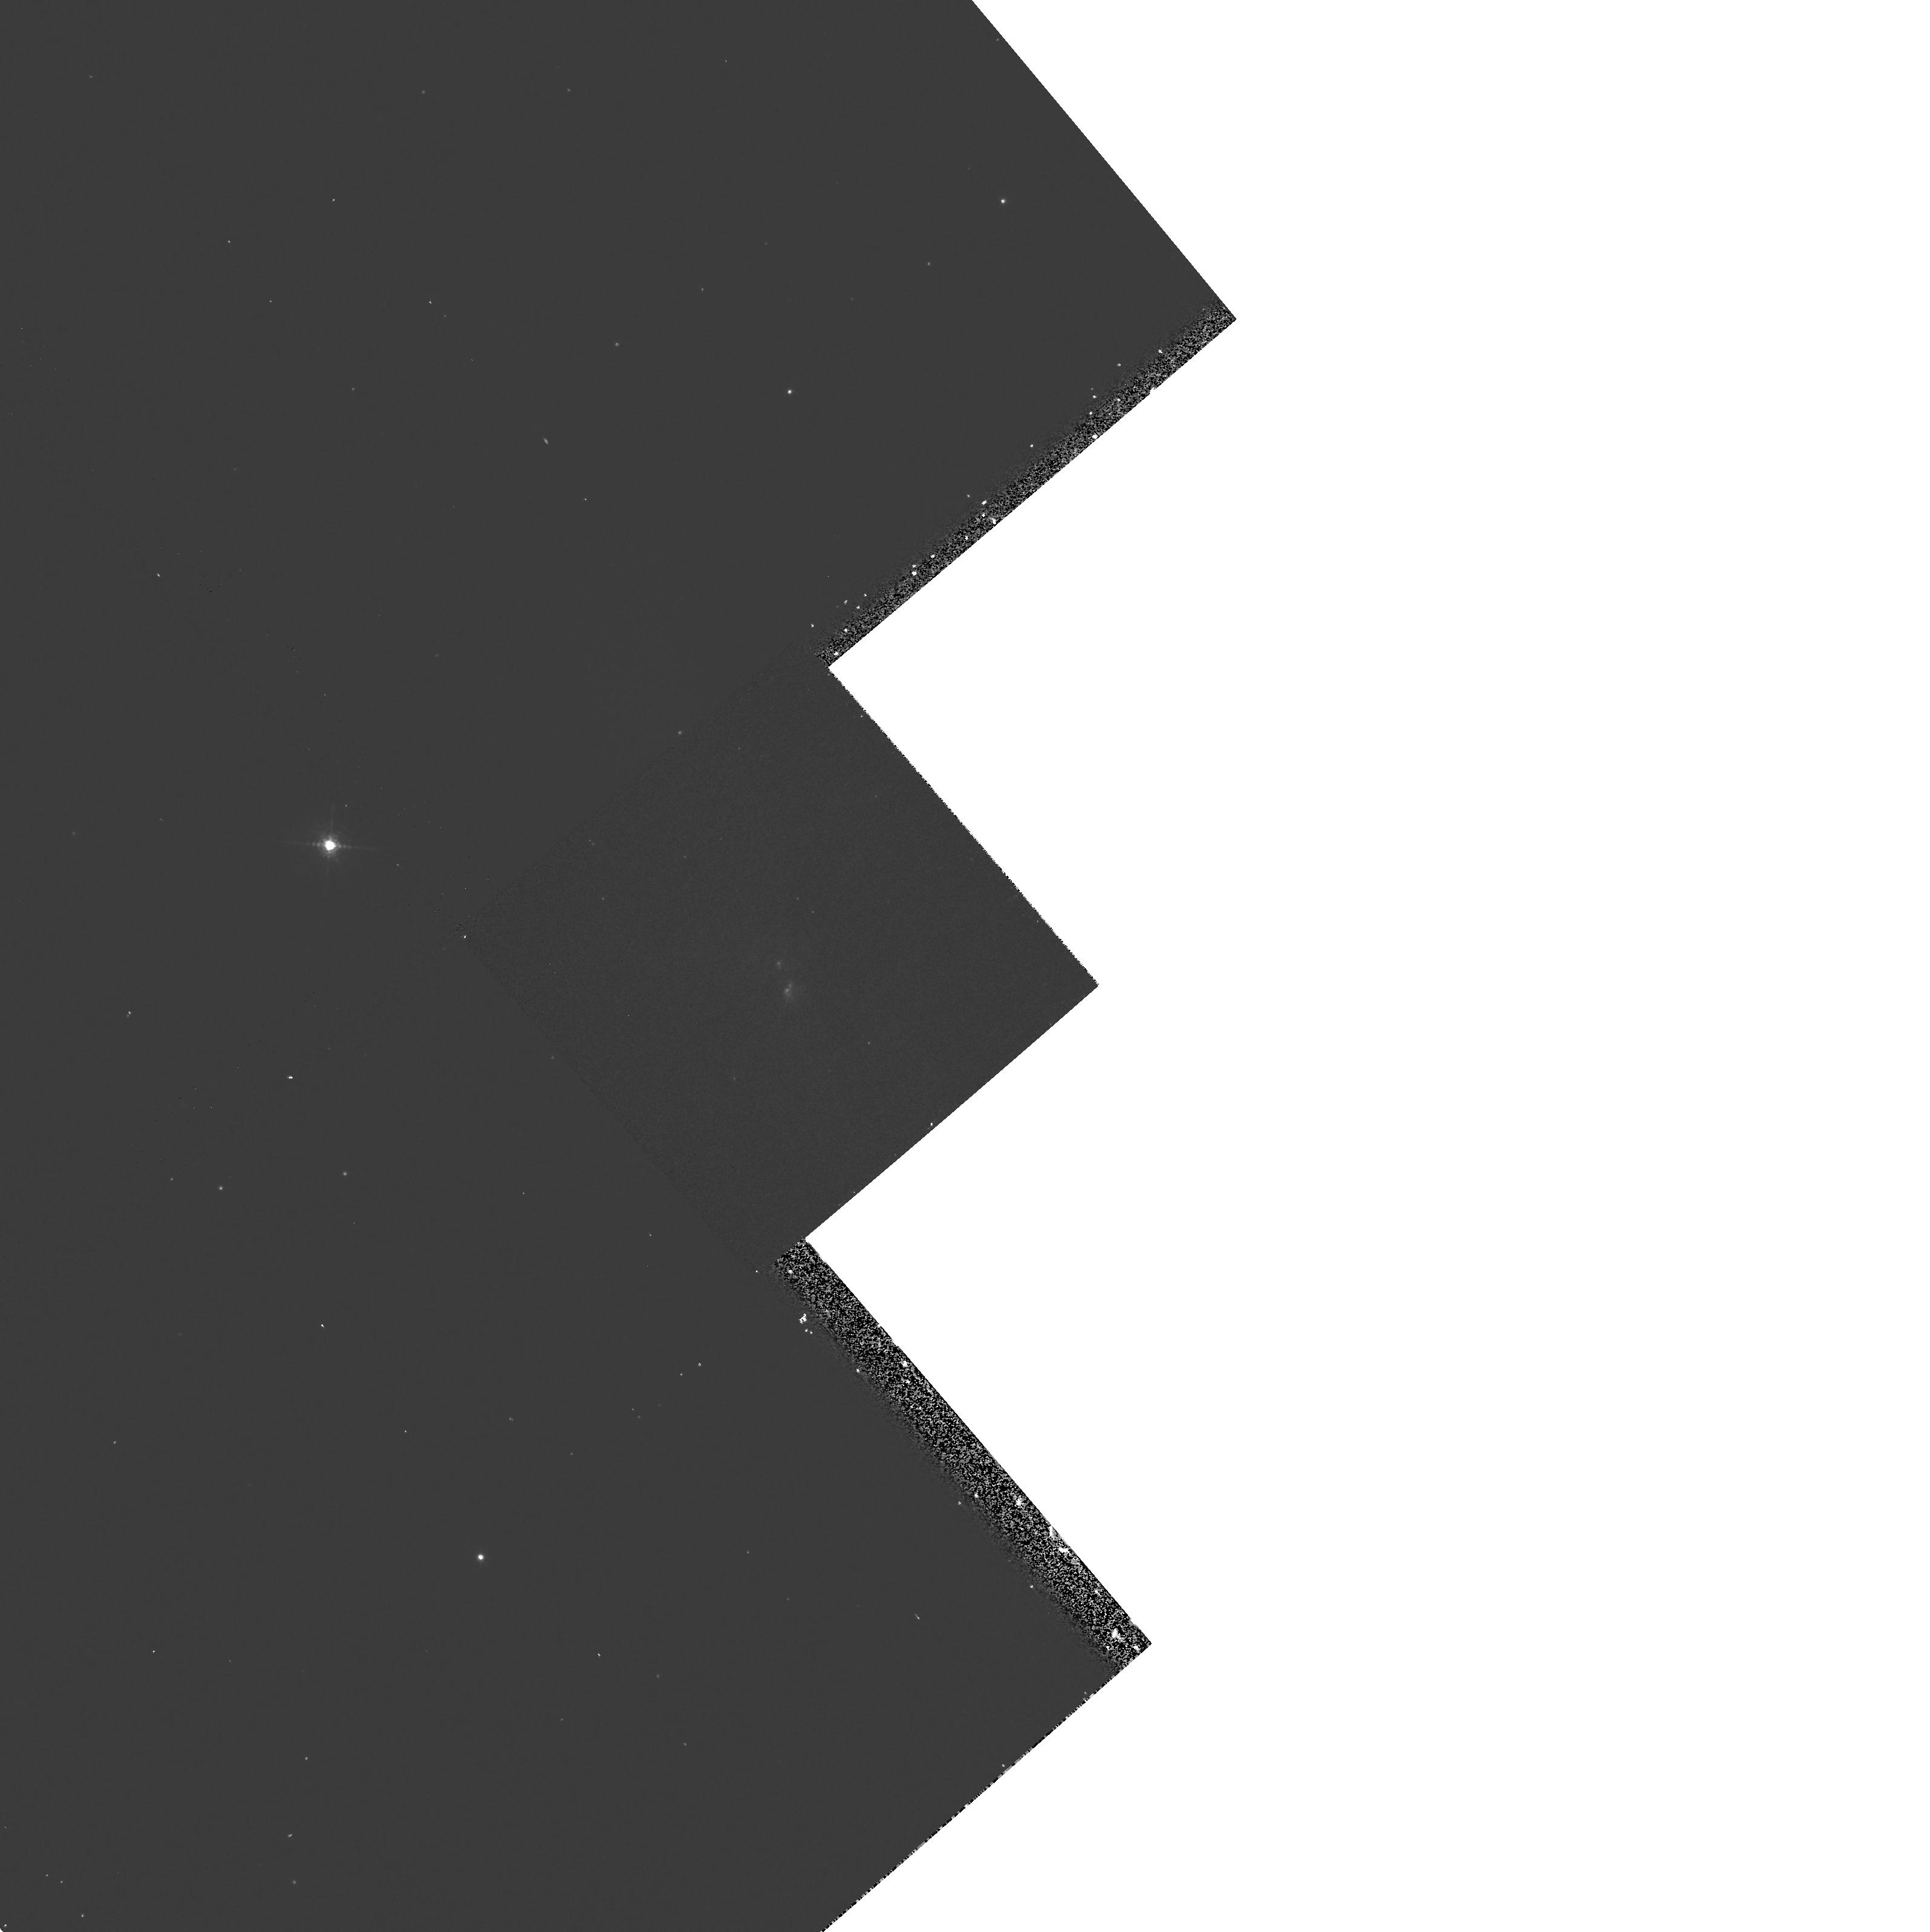
Target: NGC6240
Instrument: WFPC2/PC
Filter: F658N
Exposure: 13 min
Observation ID: hst_6430_01_wfpc2_pc_f658n_u4ge01

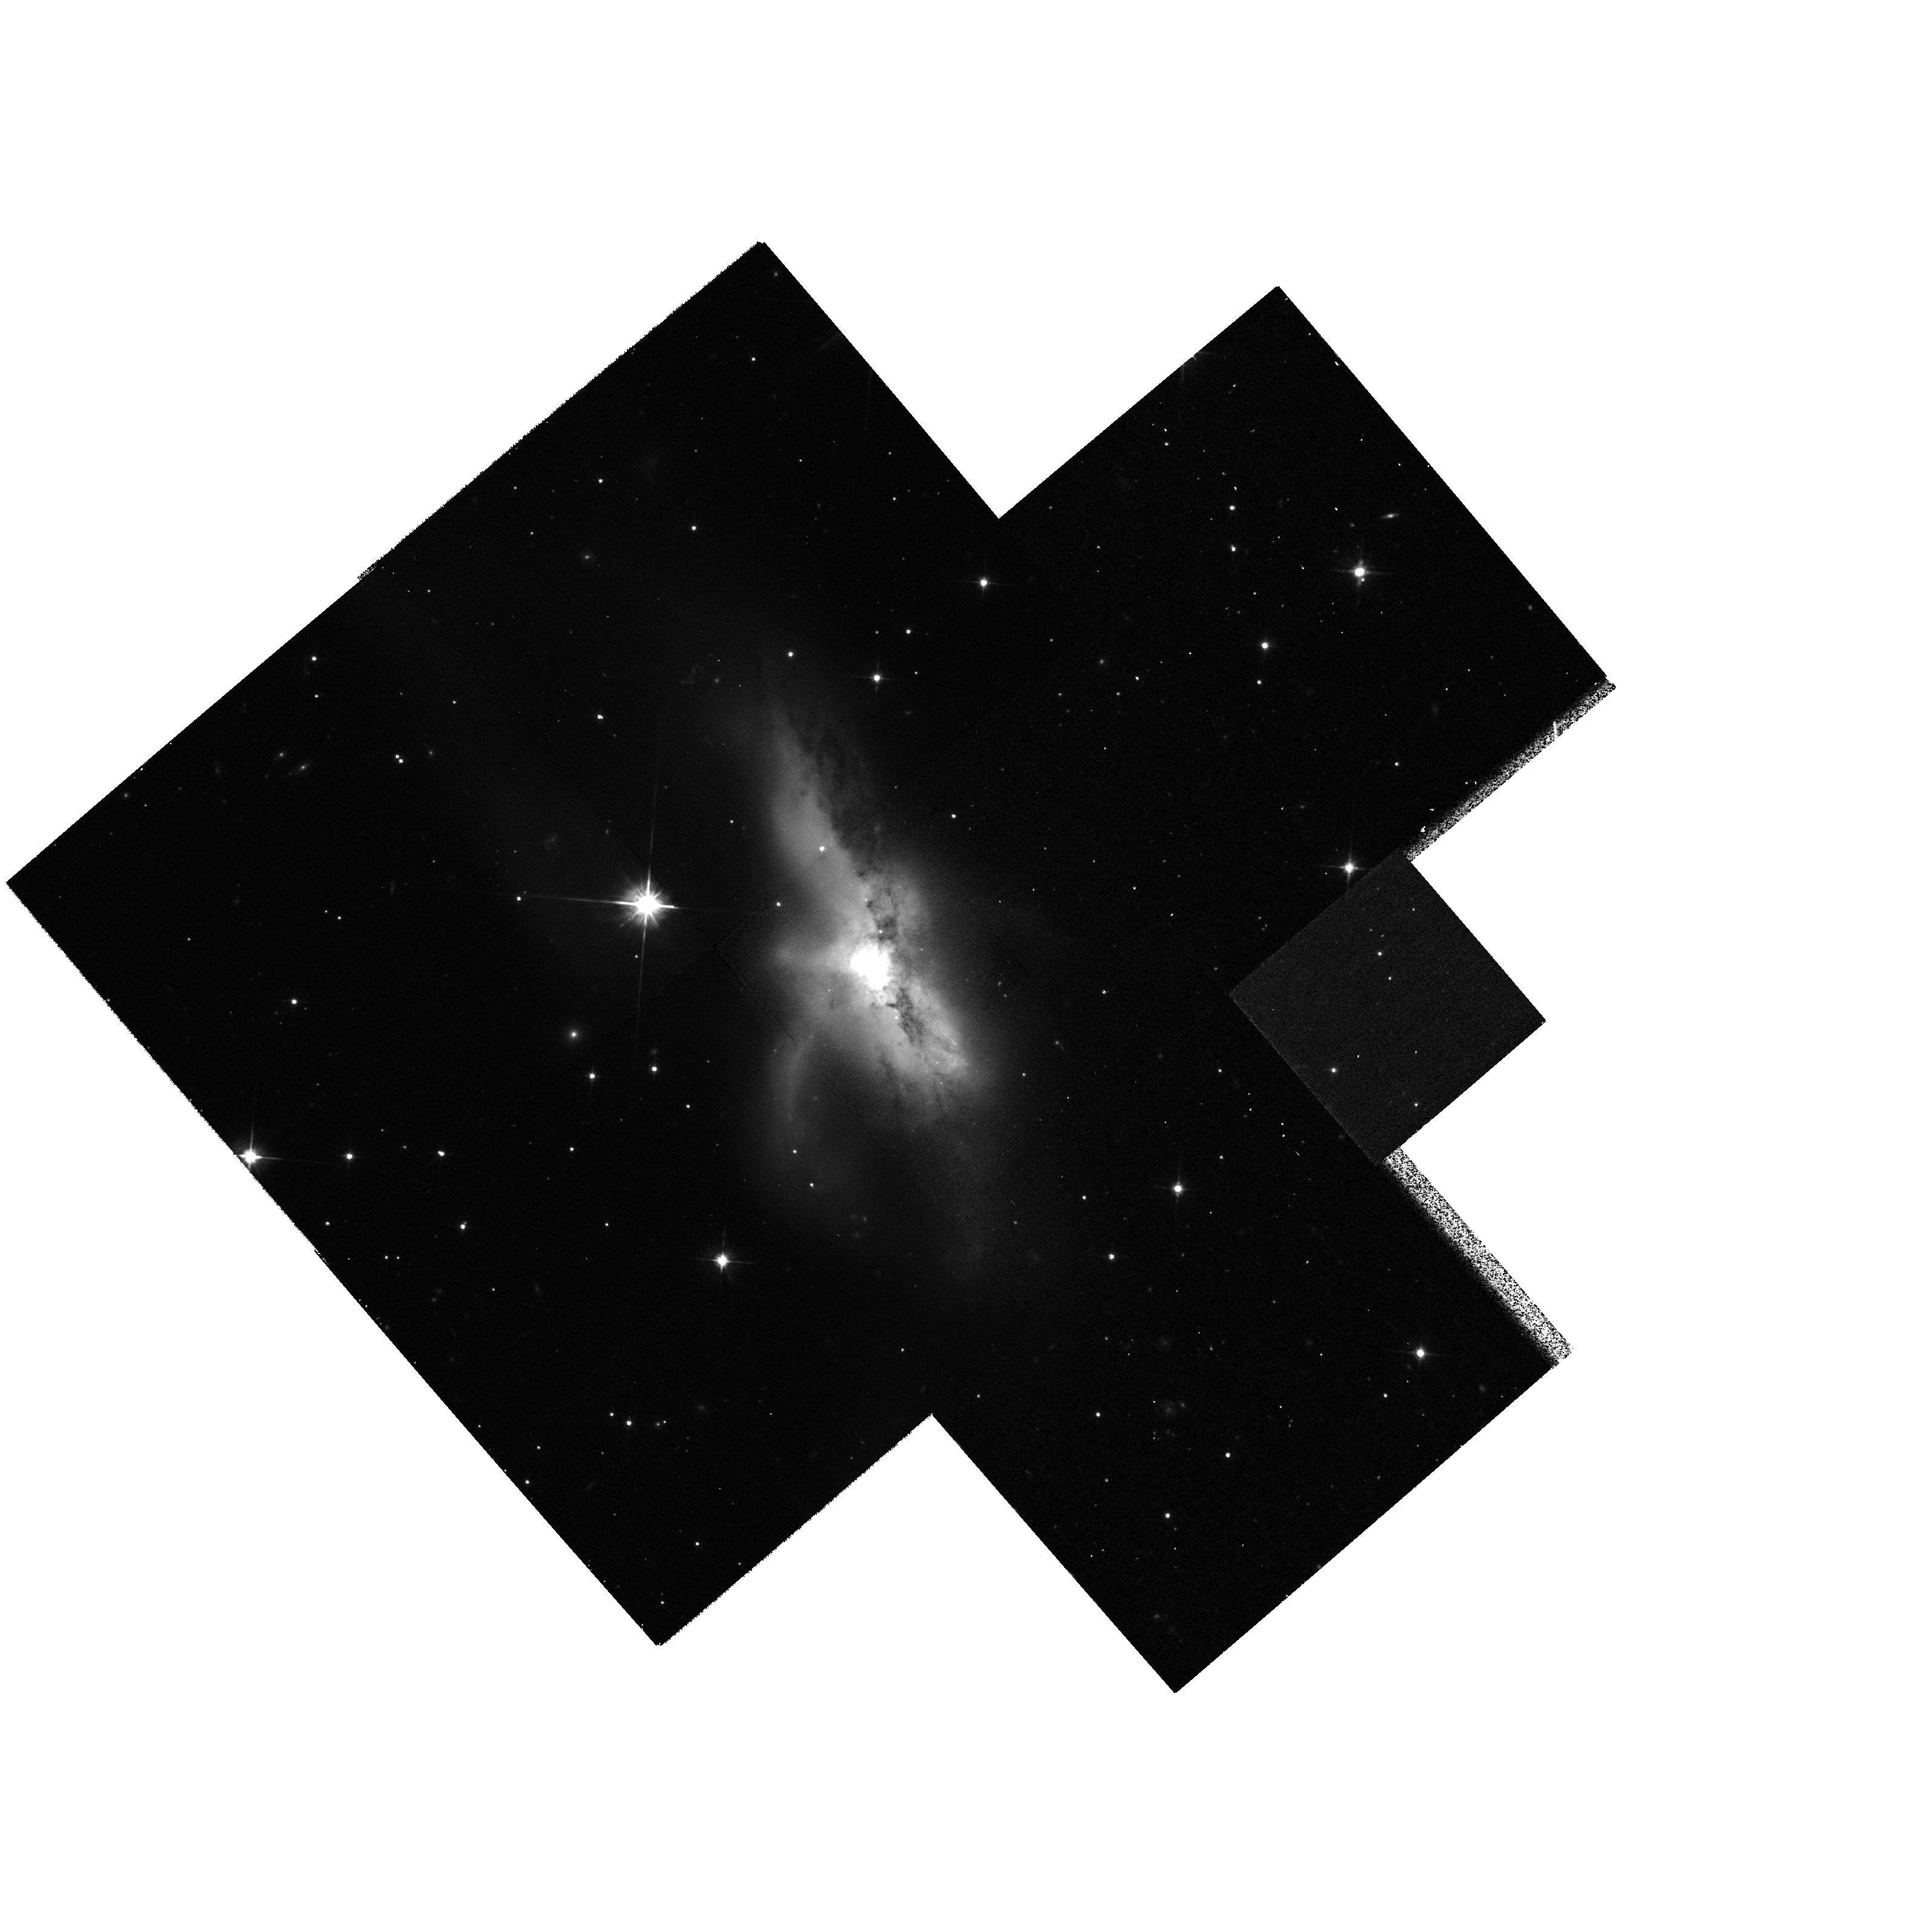
Target: NGC6240
Instrument: WFPC2/PC
Filter: F814W
Exposure: 27 min
Observation ID: hst_6430_01_wfpc2_pc_f814w_u4ge01

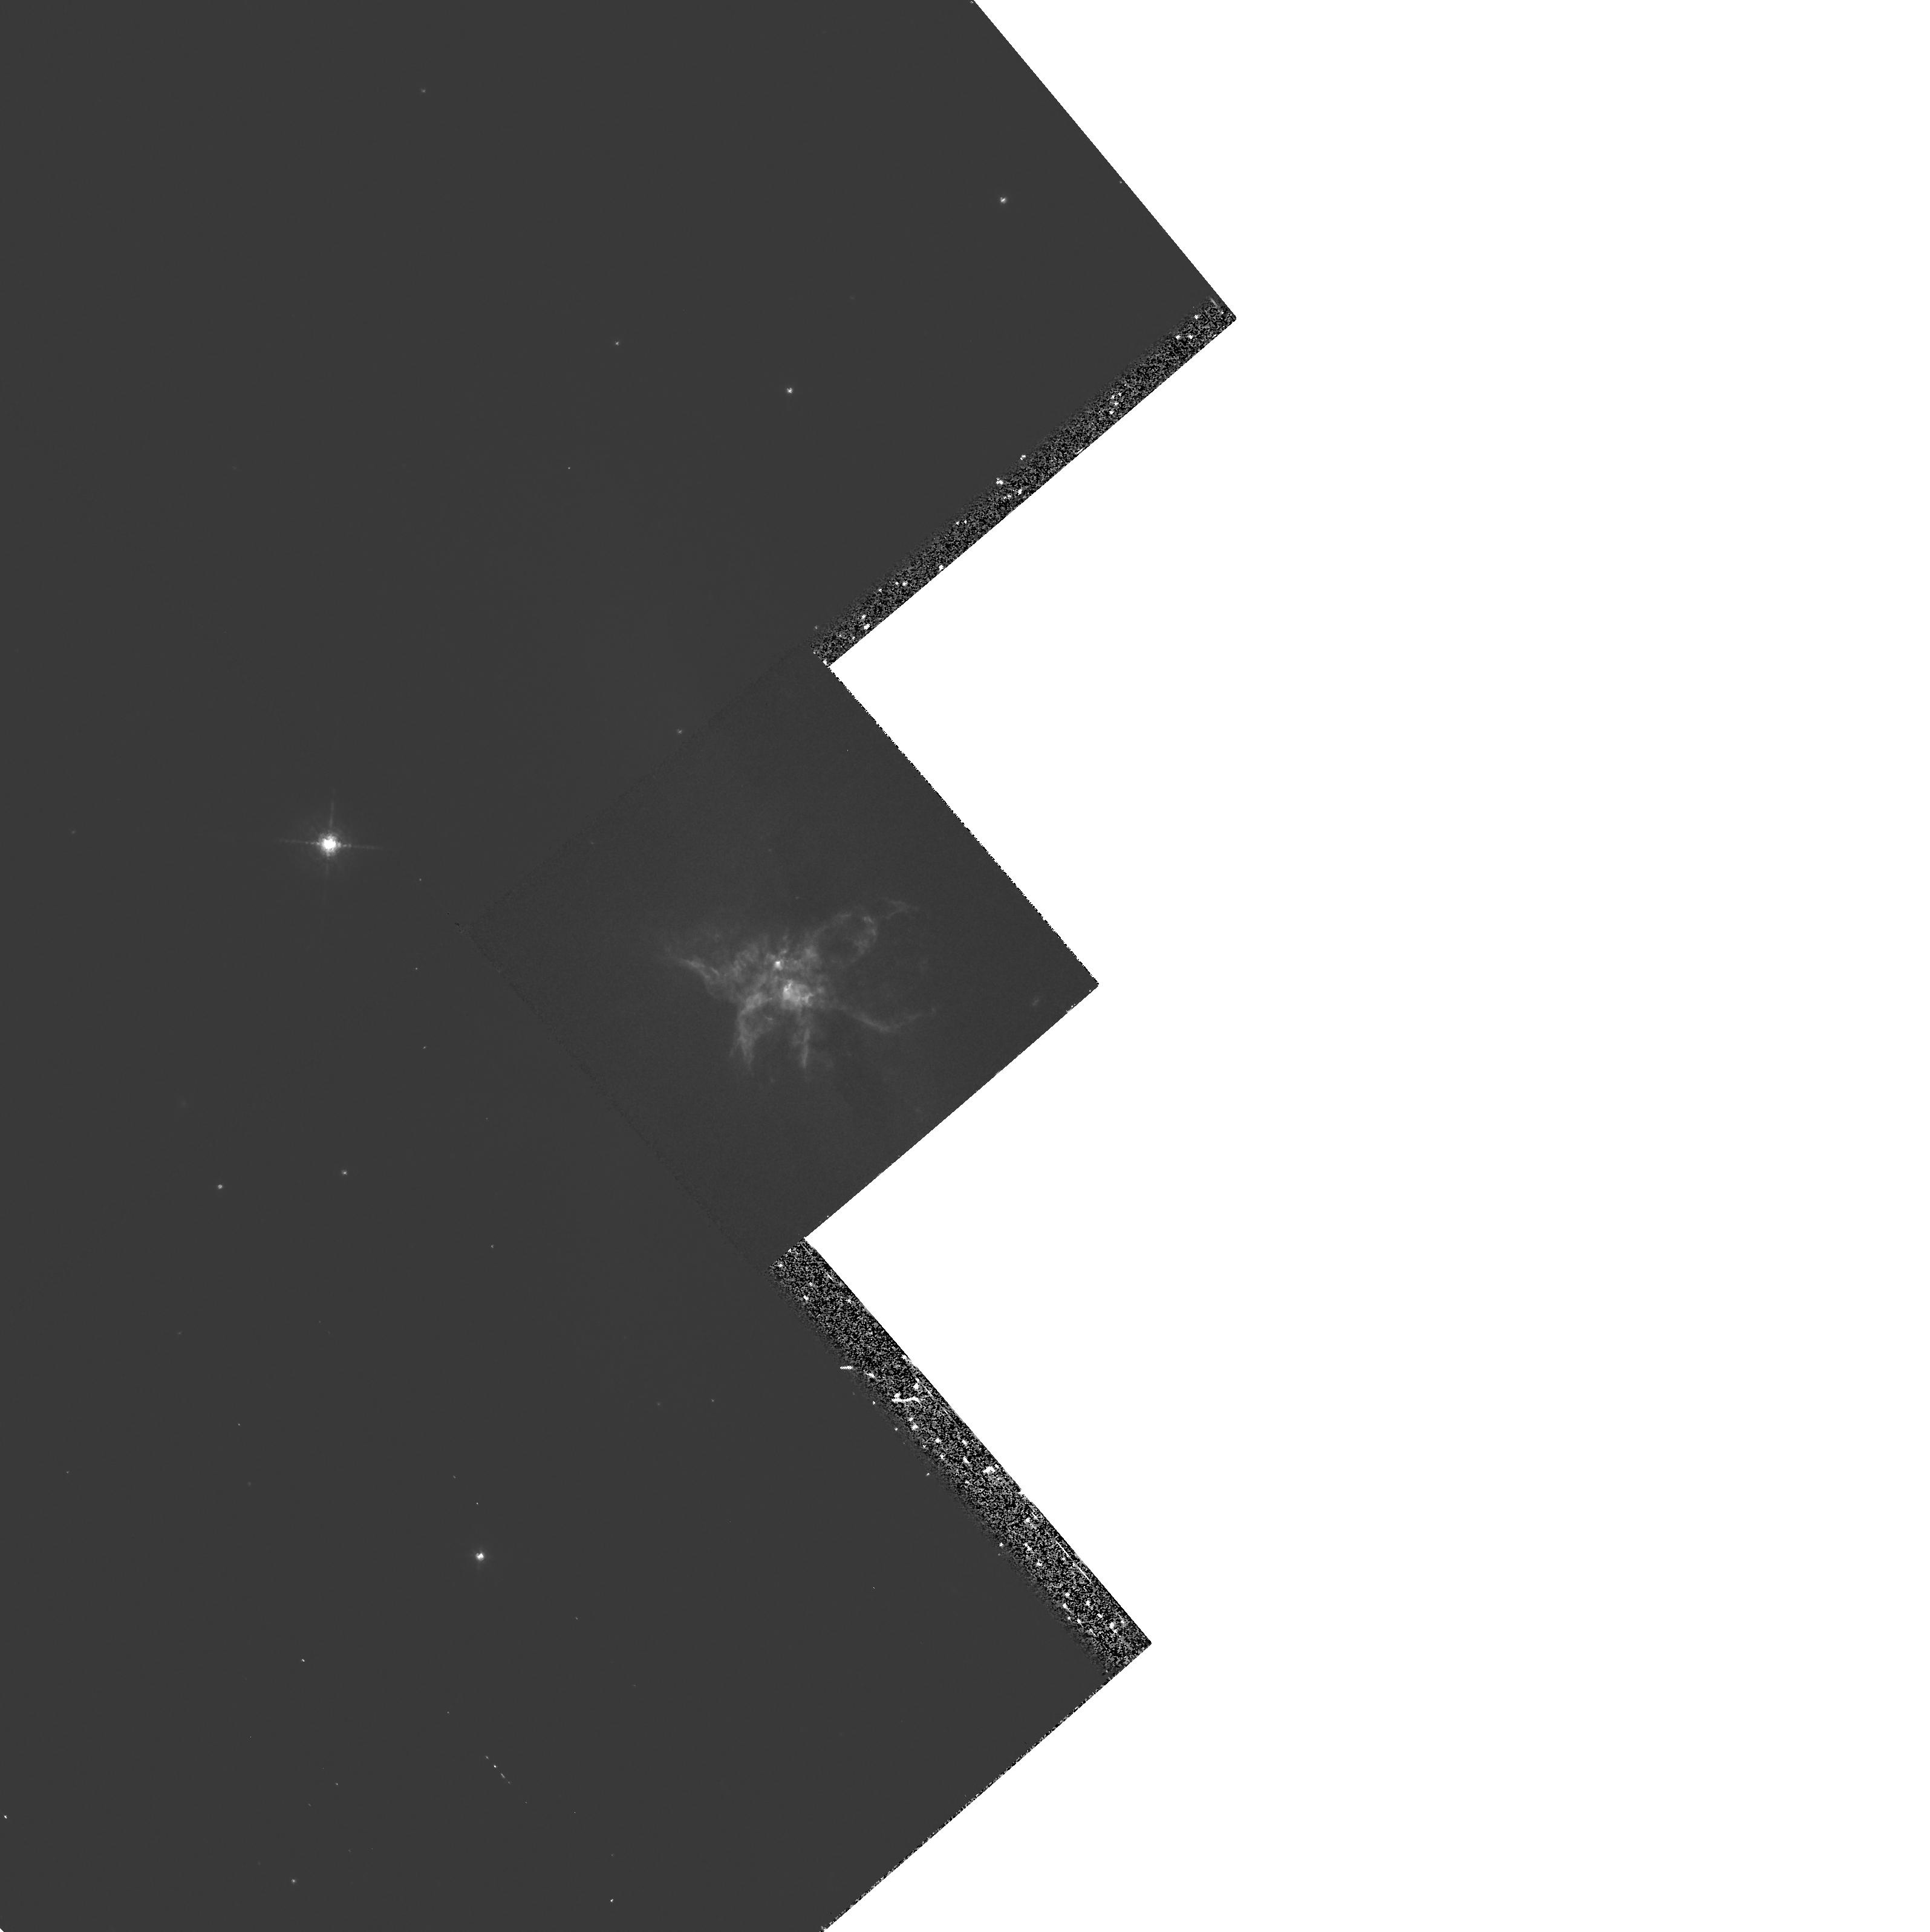
Target: NGC6240
Instrument: WFPC2/PC
Filter: F673N
Exposure: 35 min
Observation ID: hst_6430_01_wfpc2_pc_f673n_u4ge01

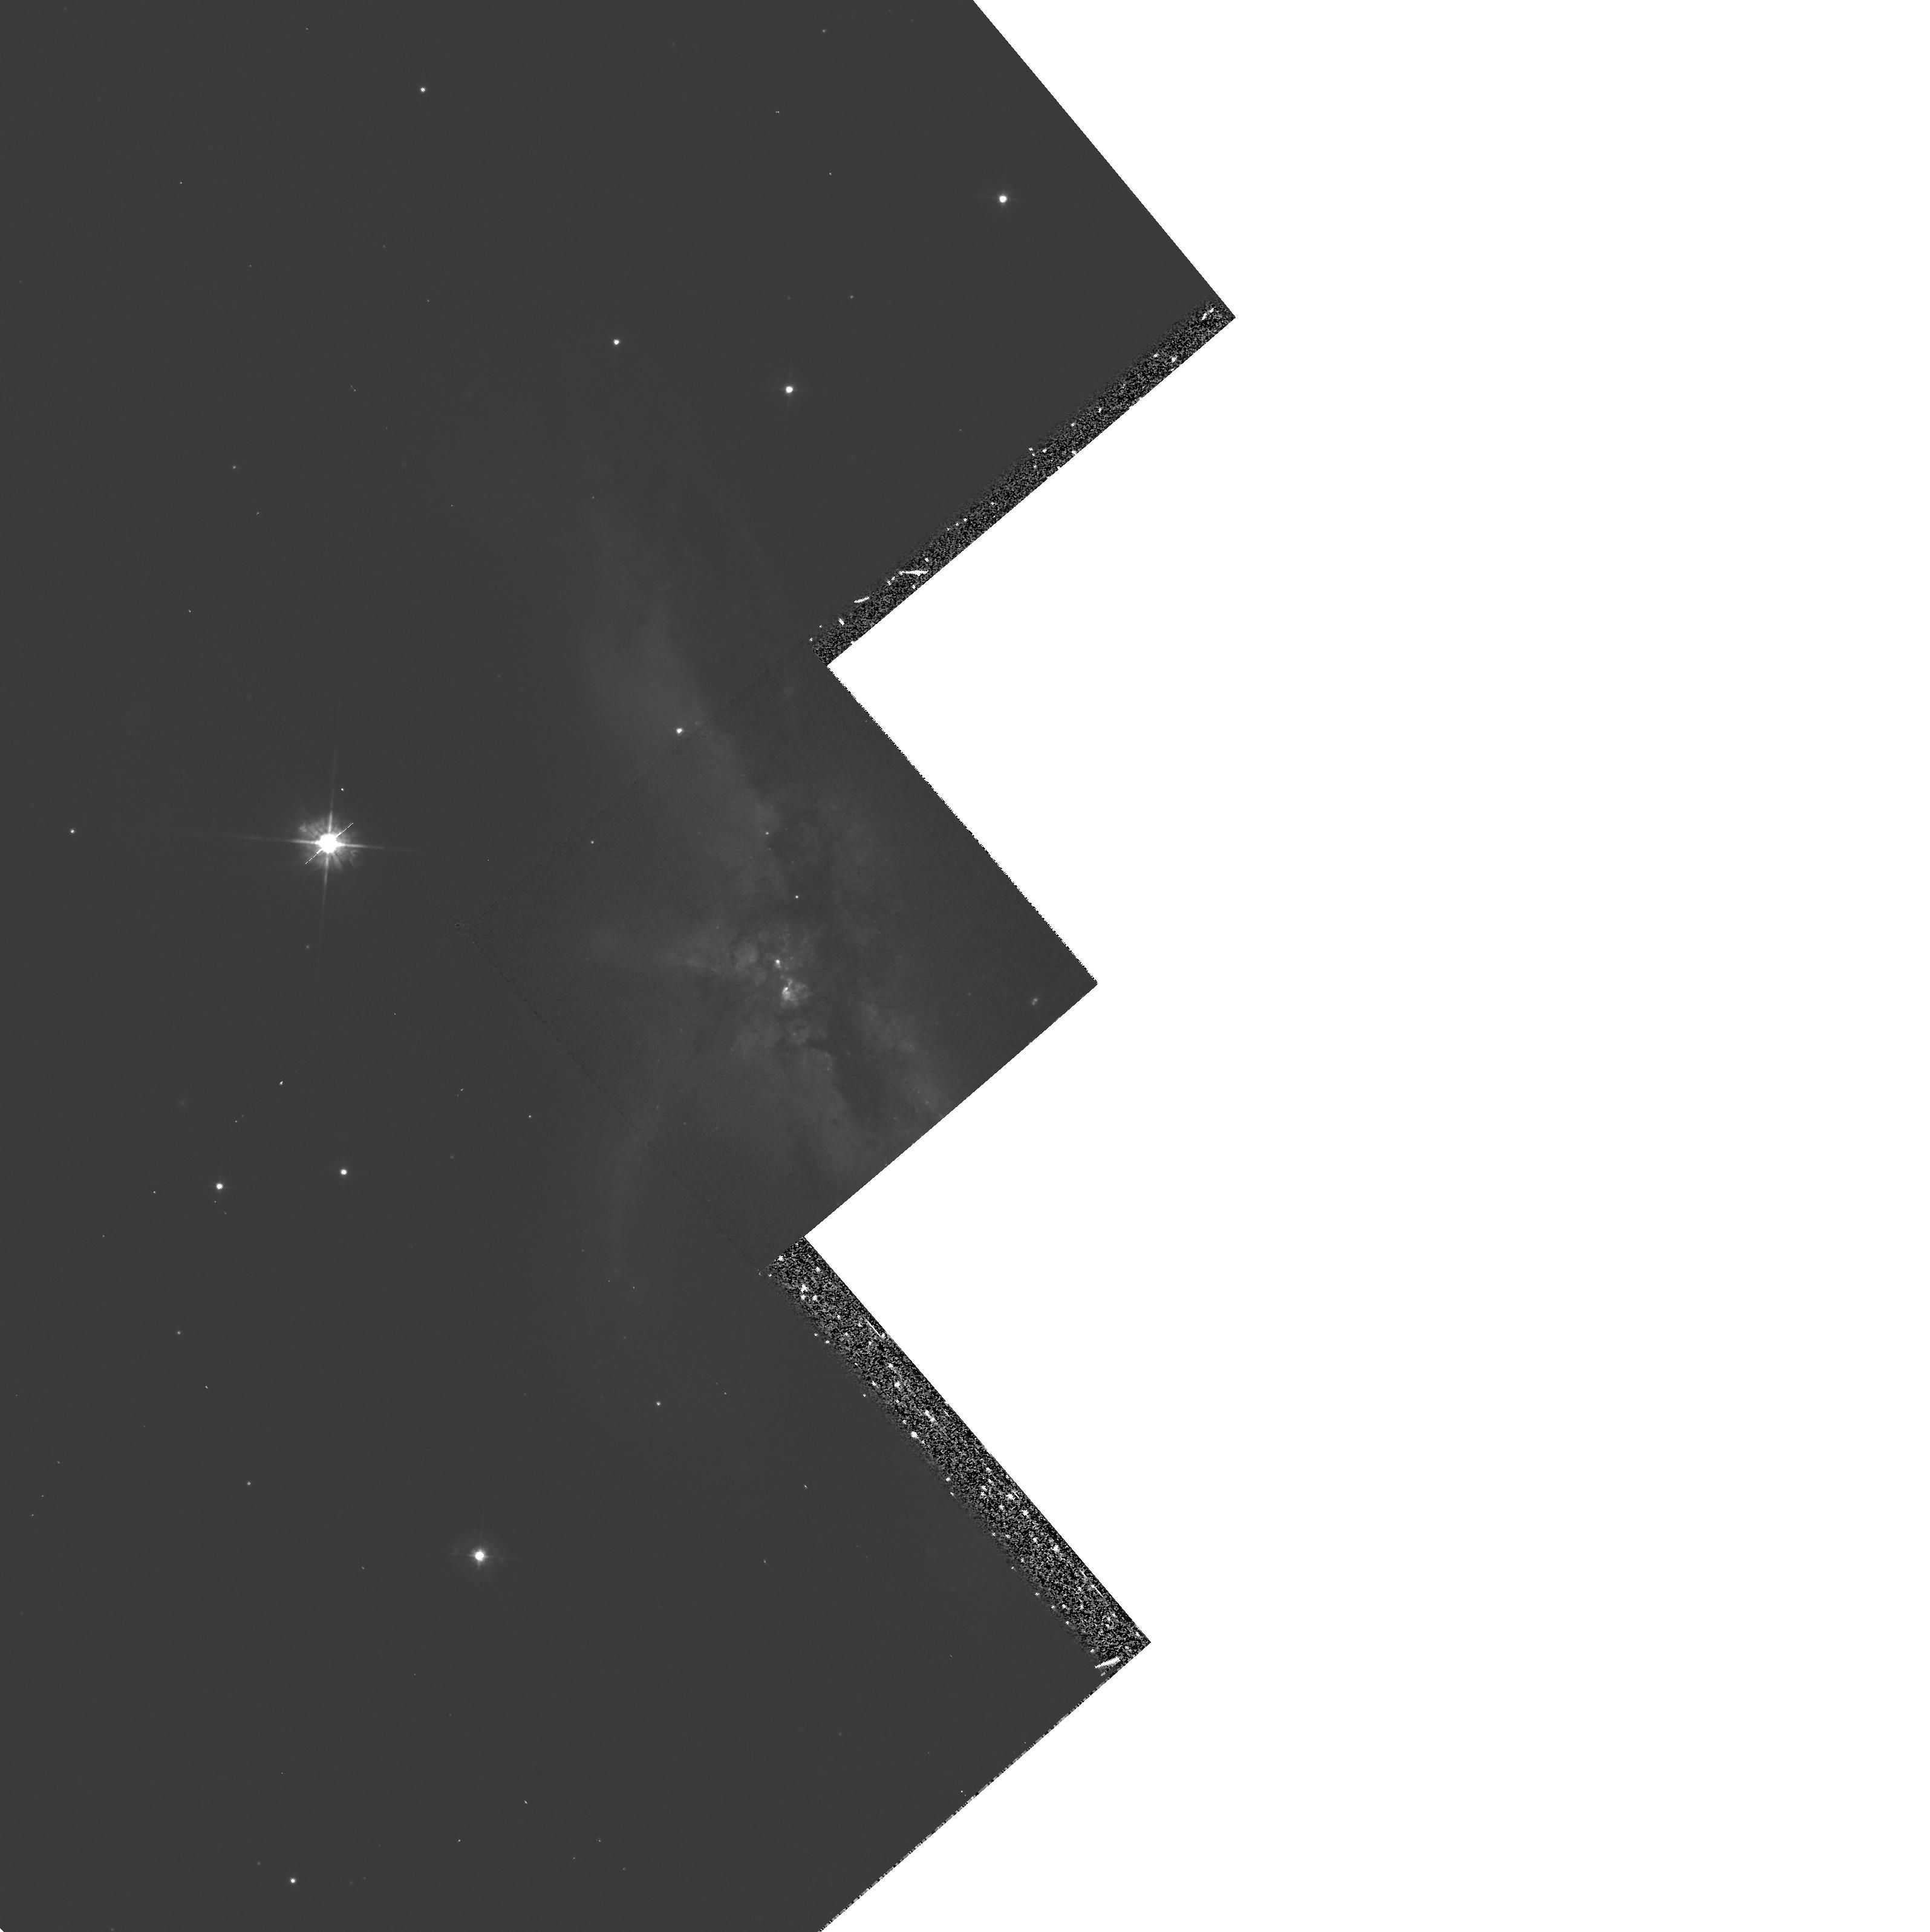
Target: NGC6240
Instrument: WFPC2/PC
Filter: F450W
Exposure: 35 min
Observation ID: hst_6430_01_wfpc2_pc_f450w_u4ge01

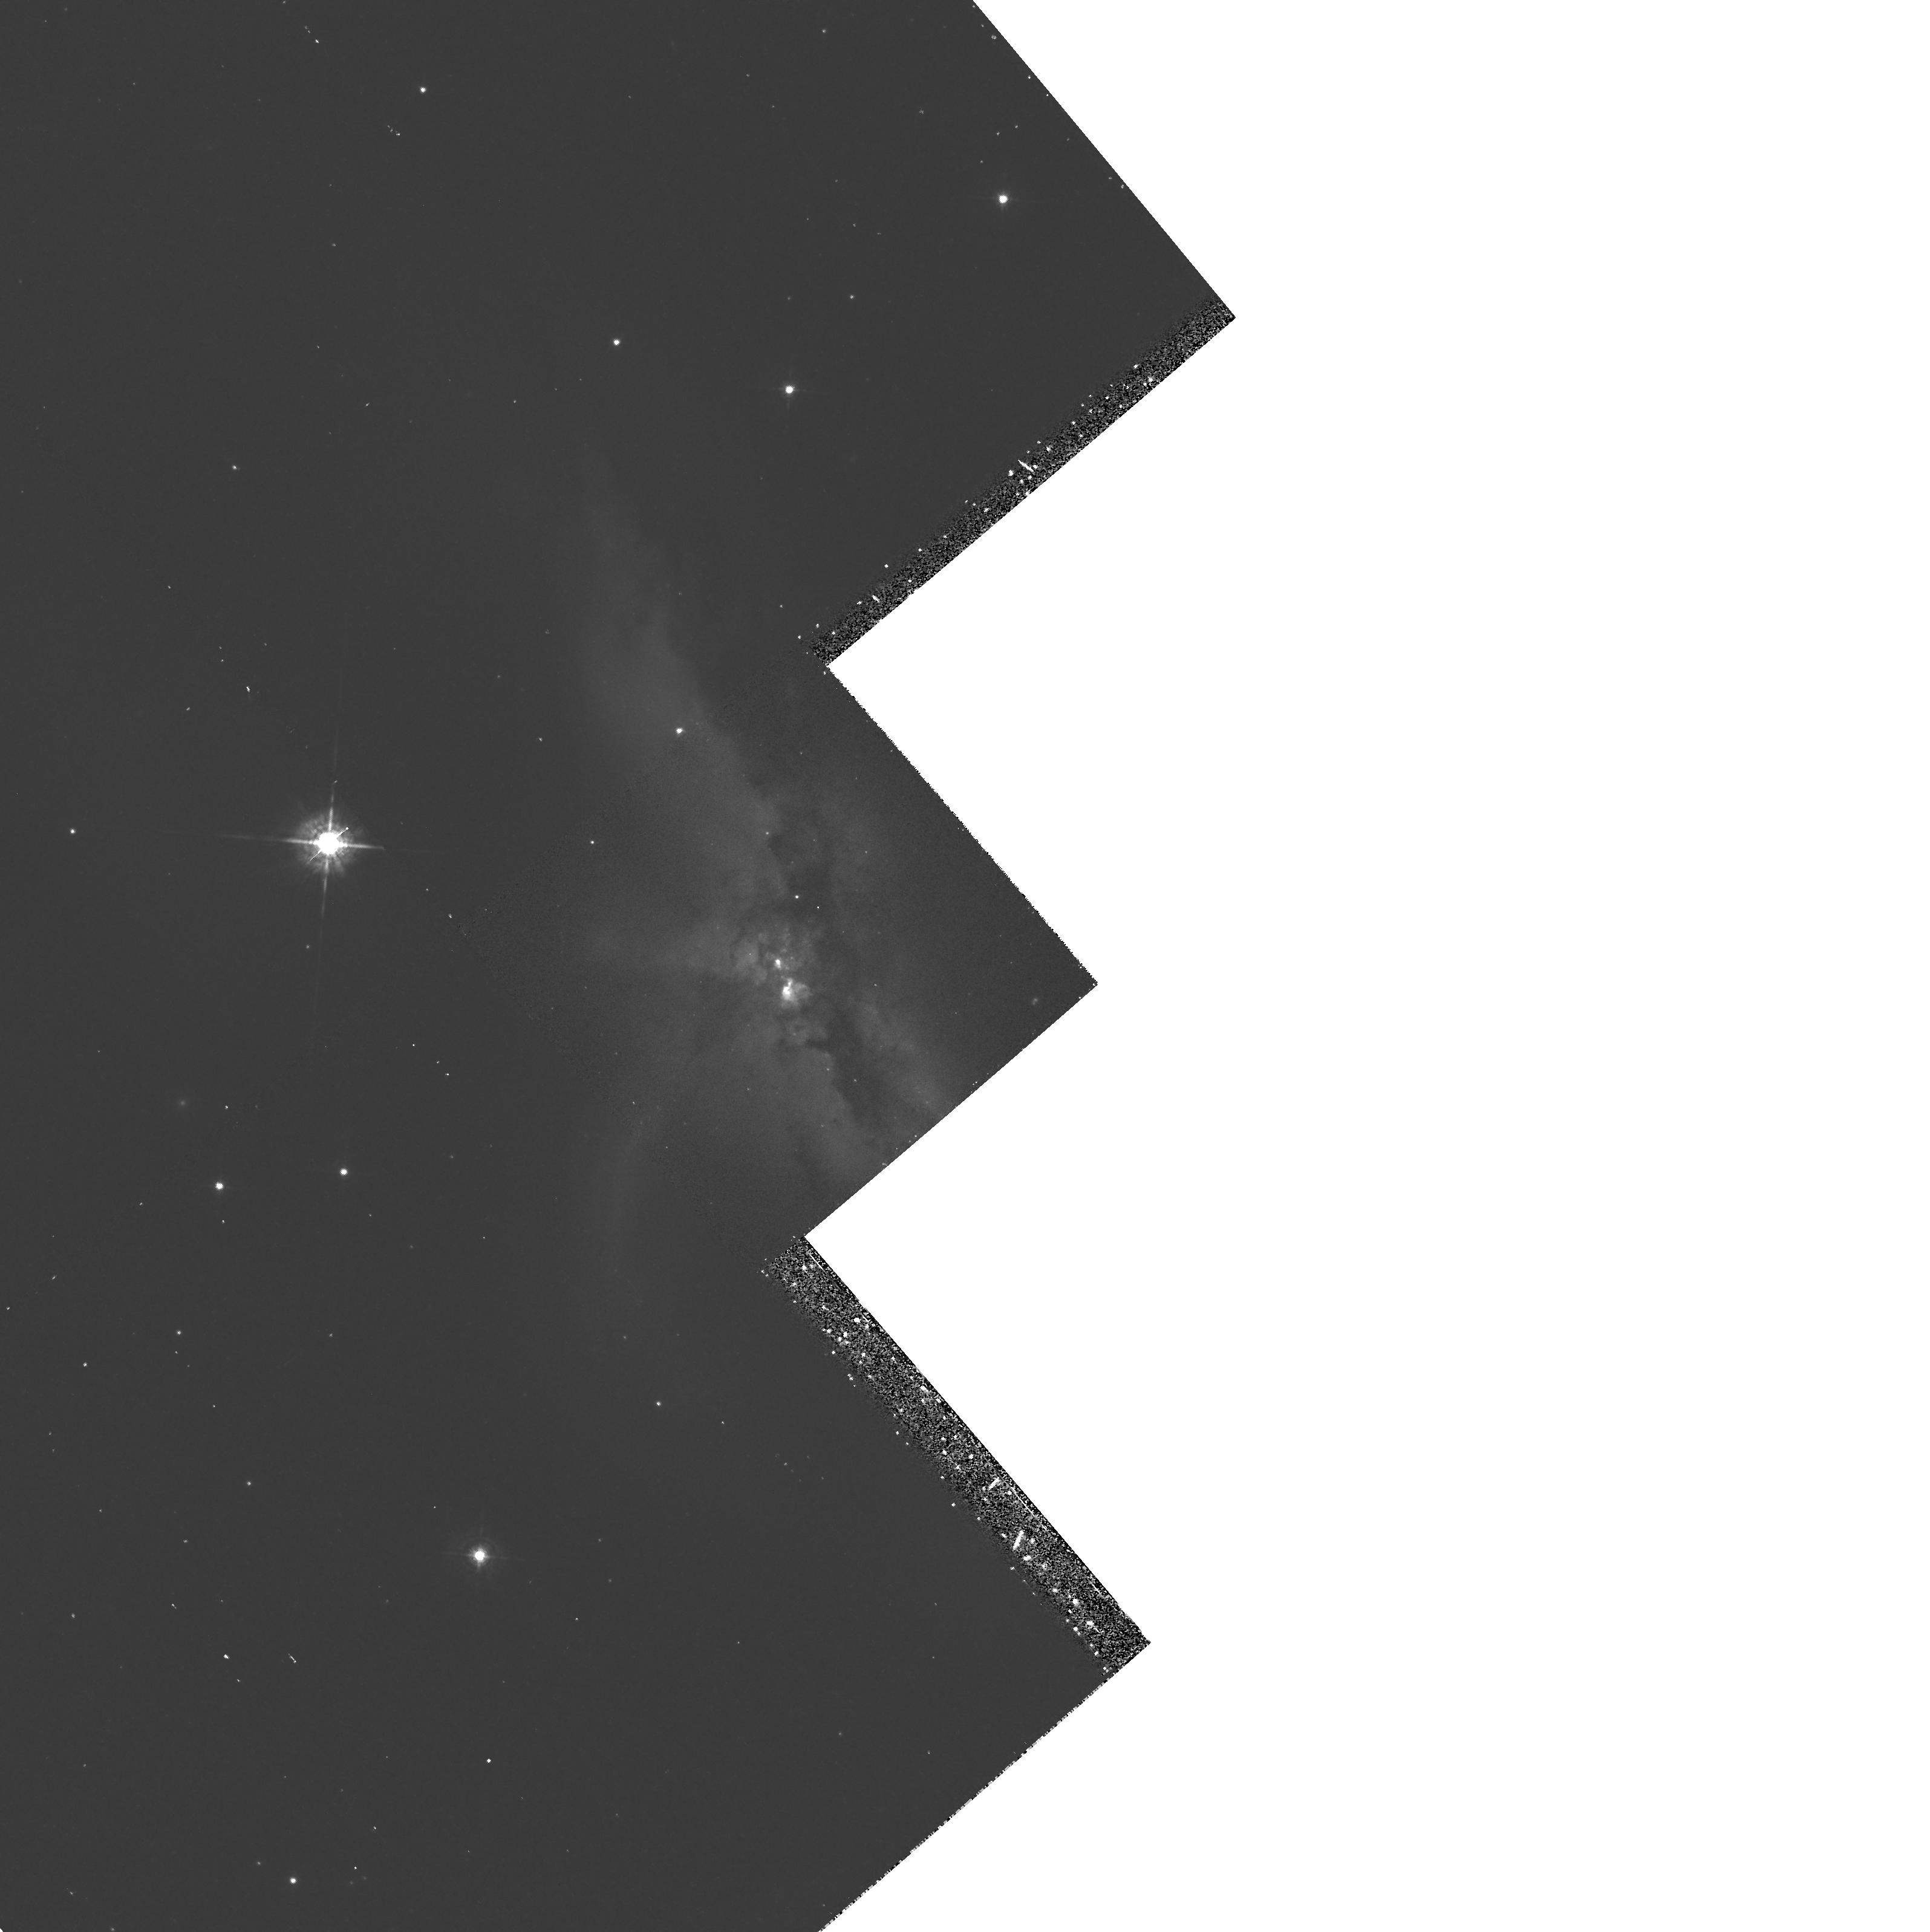
Target: NGC6240
Instrument: WFPC2/PC
Filter: F547M
Exposure: 20 min
Observation ID: hst_6430_01_wfpc2_pc_f547m_u4ge01

Nuclear structure & merger-starburst relation in the ultraluminous IRAS galaxy NGC 6240 (PI: van der Marel, Roeland P.)

The ultraluminous IRAS galaxy NGC 6240 has been studied extensively from the ground at all accessible wavelengths. Loops, tidal tails and a double nucleus (separation approximately 1.5 arcsec = 0.7 kpc) suggest an ongoing merger. The far-IR luminosity is generally attributed to dust-heating by a nuclear starburst. This is supported by most, but not all data. In particular, the nuclear stellar velocity dispersion (approximately 350 kms) indicates too high an M/L for a starburst and the UV field strength appears to be too low. Alternative models for the dust heating, e.g. invoking an AGN, therefore remain viable. Of equal interest has been a claim for the presence of a 10^11 solar mass black hole (BH) at 12 arcsec from the double nucleus, from a decomposition of the ionized gas velocity field into that of two disks, presumed to be the merging progenitors. We will obtain broad- and narrow-band WFPC2 images of NGC 6240 to study the nuclear distributions of stars, dust and ionized gas. We will search for an AGN component. We will construct dissipational (tree+SPH) N-body models, to interpret the data, test the starburst hypothesis, and study whether equilibrium kinematics can be used to infer M/L values and BH masses for a merging galaxy like NGC 6240.